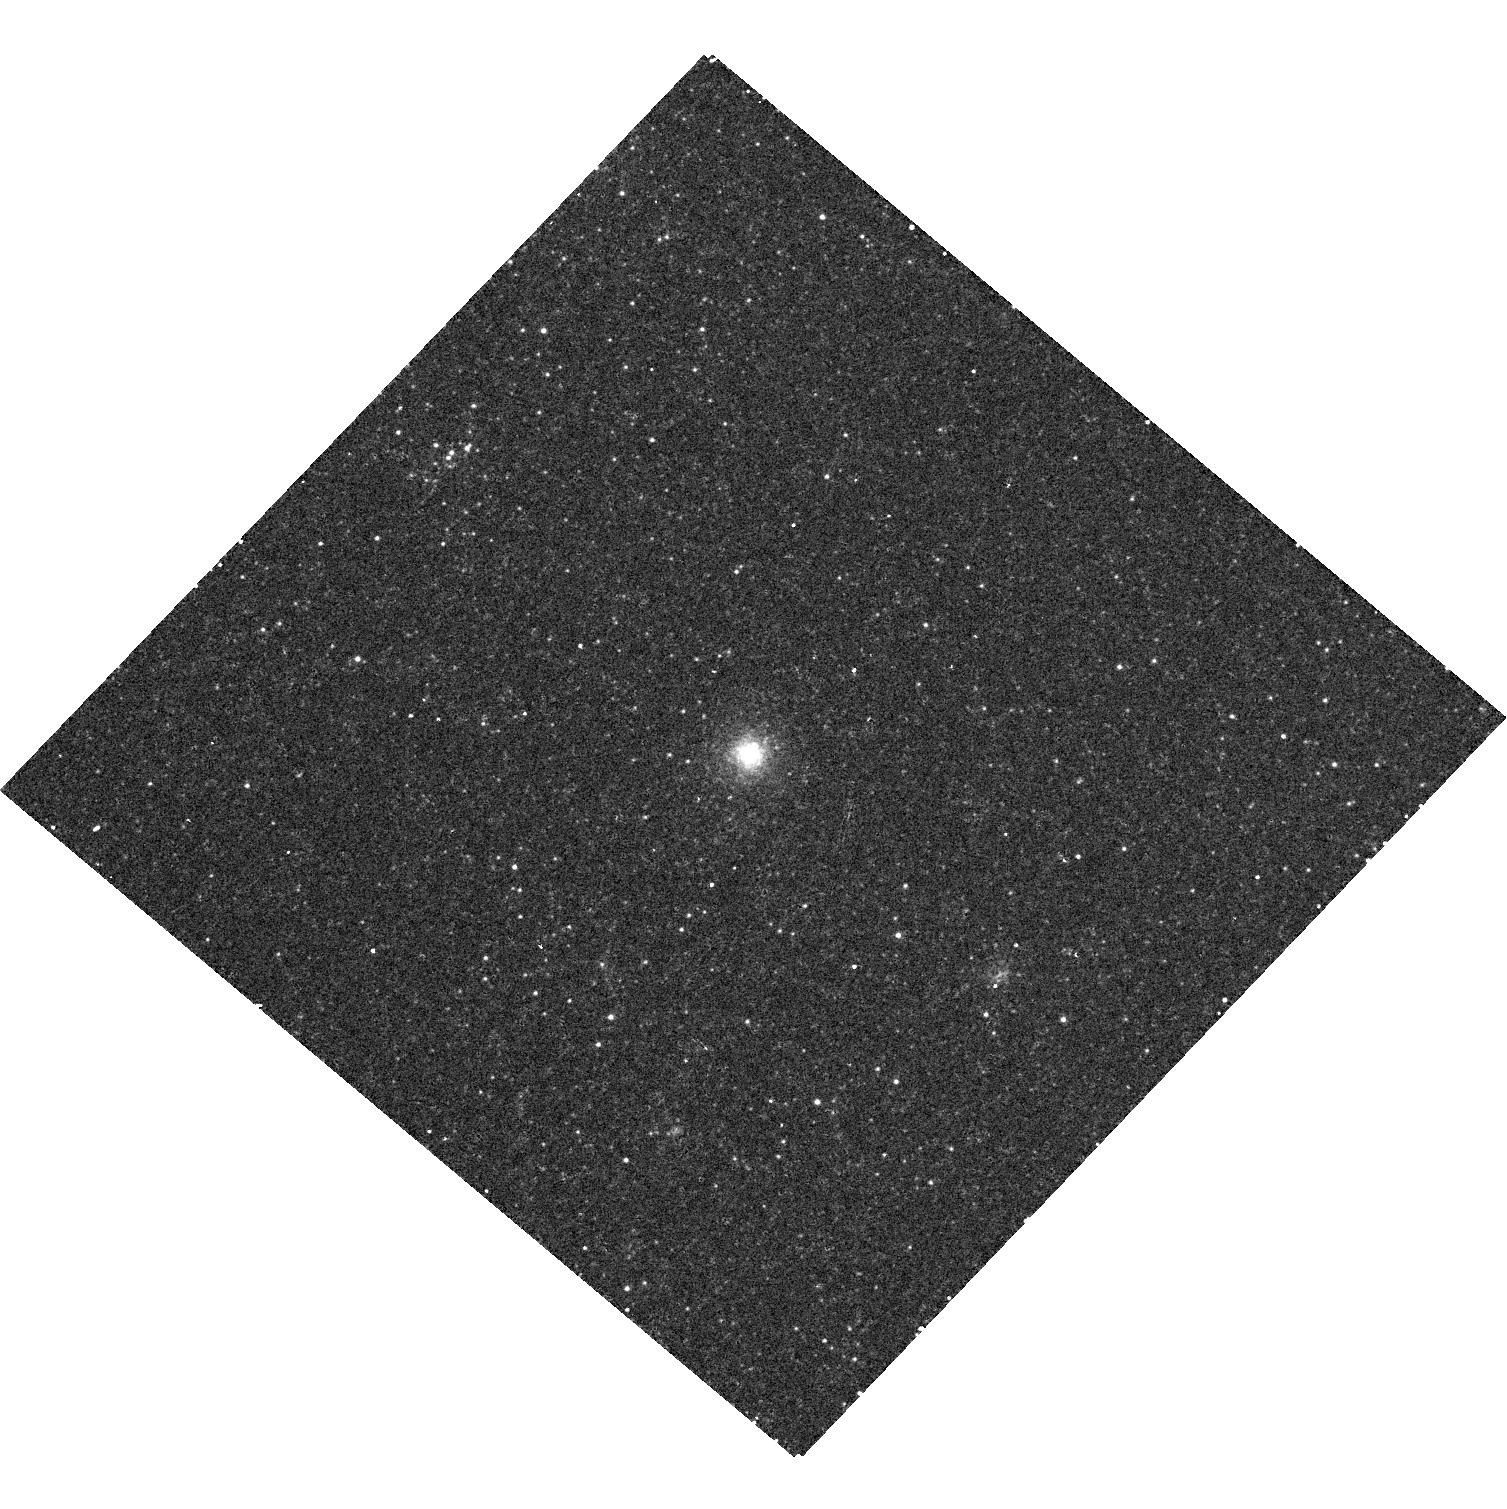
Target: M33-R12
Instrument: WFC3/UVIS
Filter: F502N
Exposure: 10 min
Observation ID: hst_11714_84_wfc3_uvis_f502n_ib7784

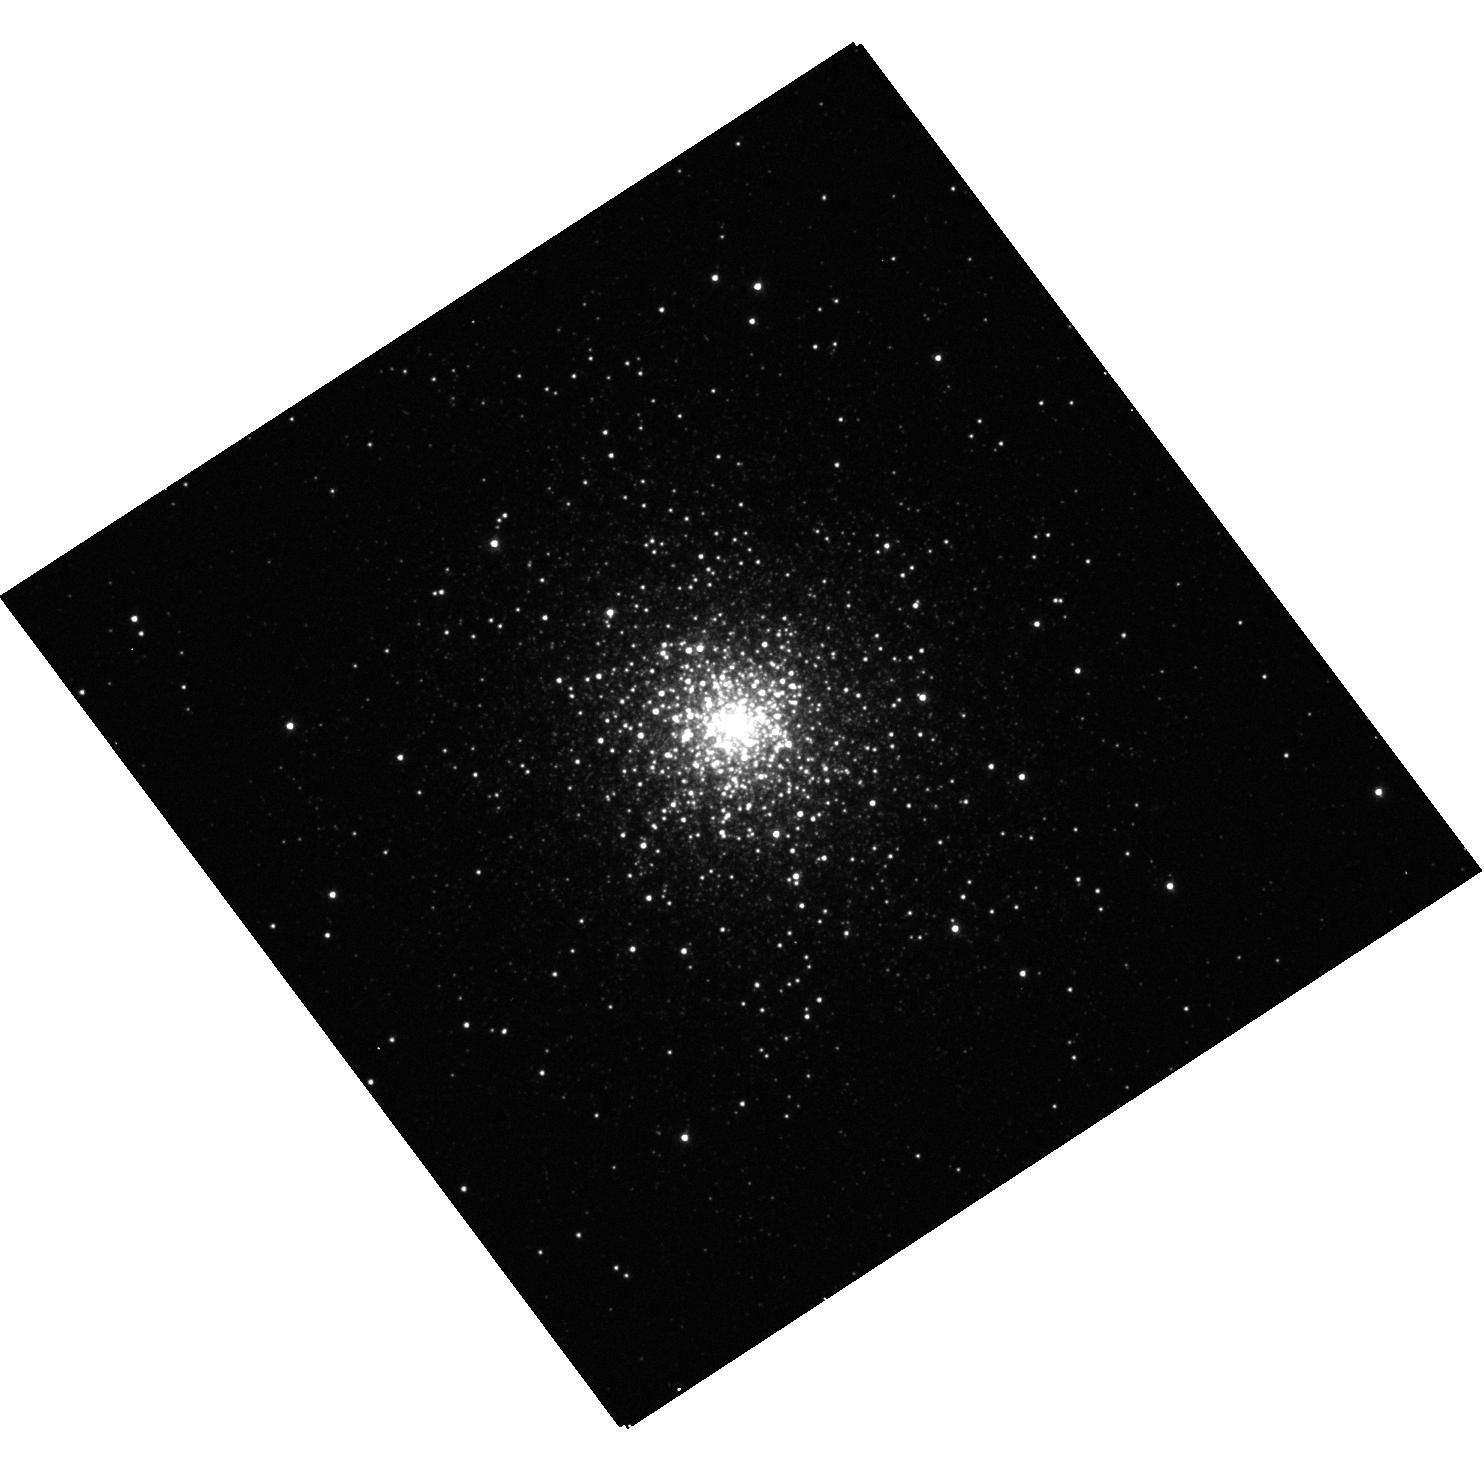
Target: NGC1049
Instrument: WFC3/UVIS
Filter: F555W
Exposure: 2 min
Observation ID: hst_11714_0b_wfc3_uvis_f555w_ib770b

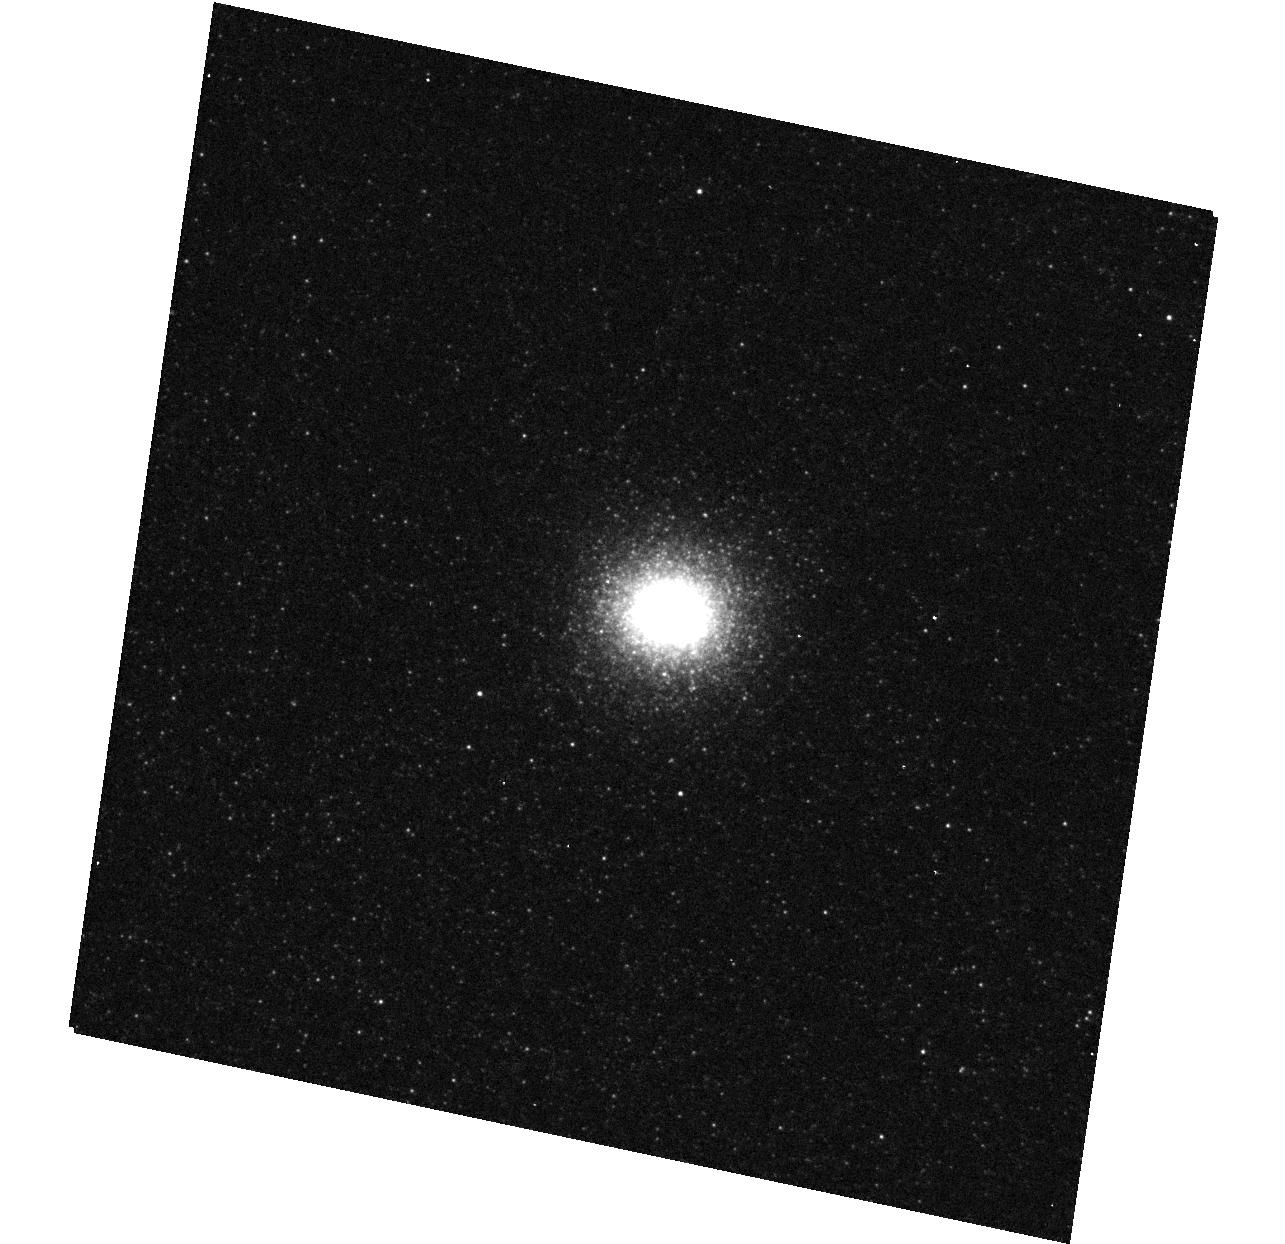
Target: M31-B023
Instrument: WFC3/UVIS
Filter: F555W
Exposure: 2 min
Observation ID: hst_11714_01_wfc3_uvis_f555w_ib7701

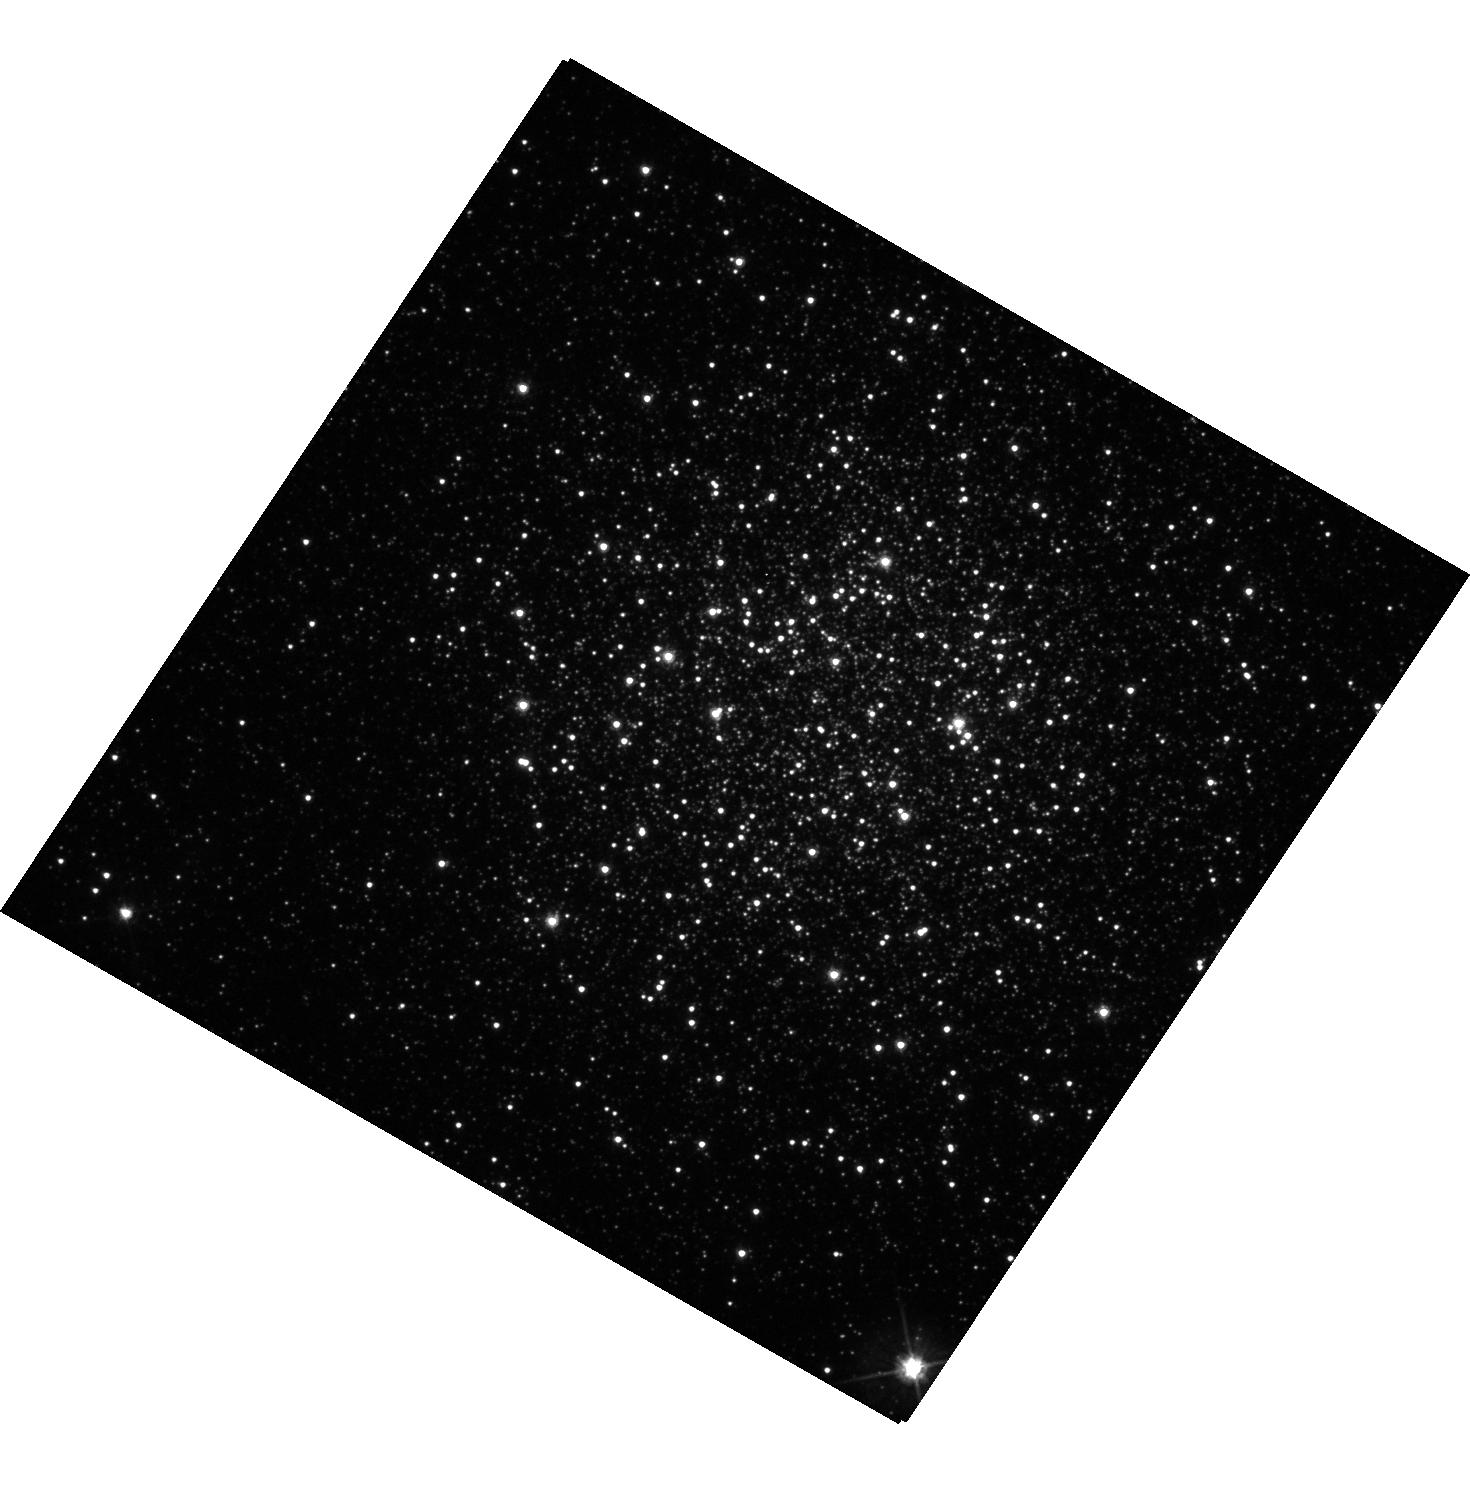
Target: NGC1466
Instrument: WFC3/UVIS
Filter: F555W
Exposure: 2 min
Observation ID: hst_11714_88_wfc3_uvis_f555w_ib7788

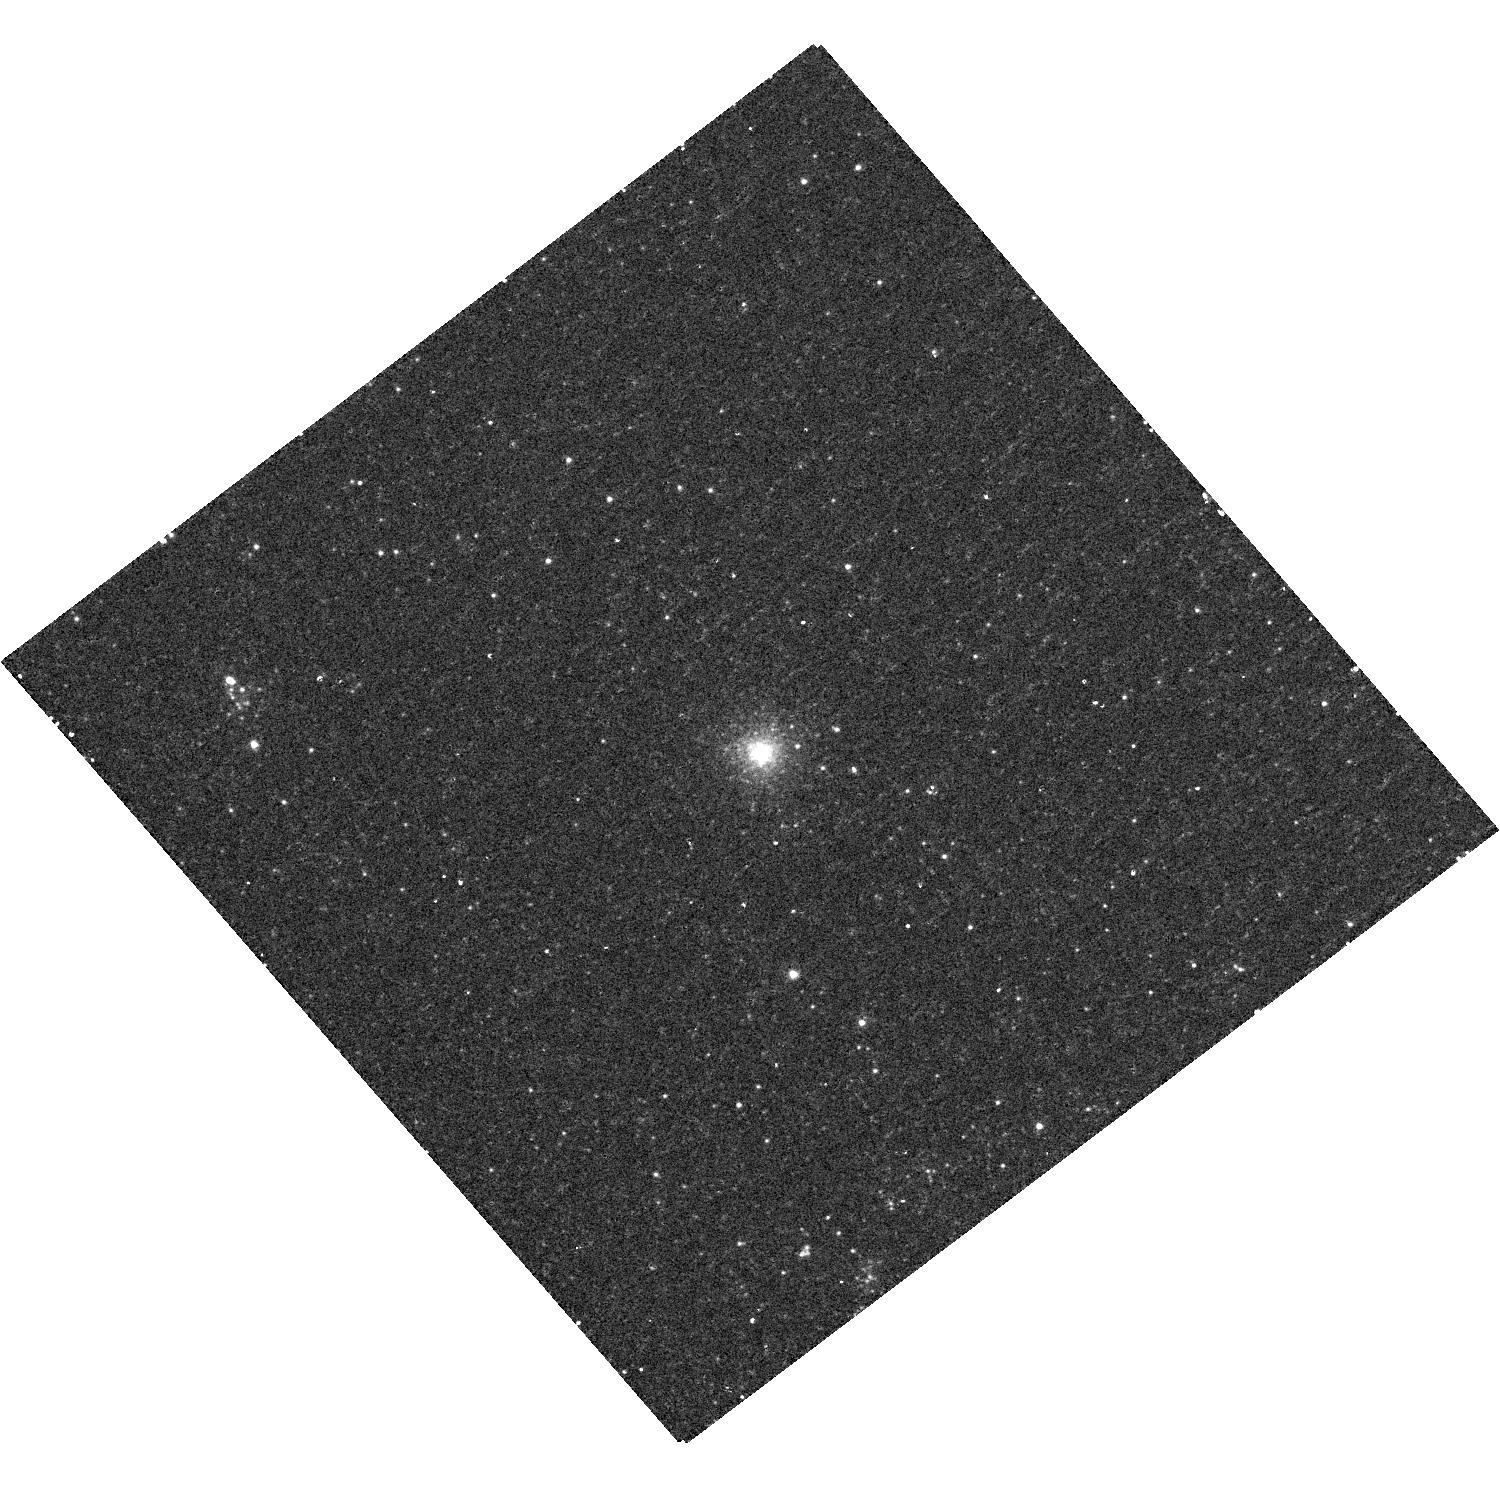
Target: M33-MKK33
Instrument: WFC3/UVIS
Filter: F502N
Exposure: 10 min
Observation ID: hst_11714_86_wfc3_uvis_f502n_ib7786

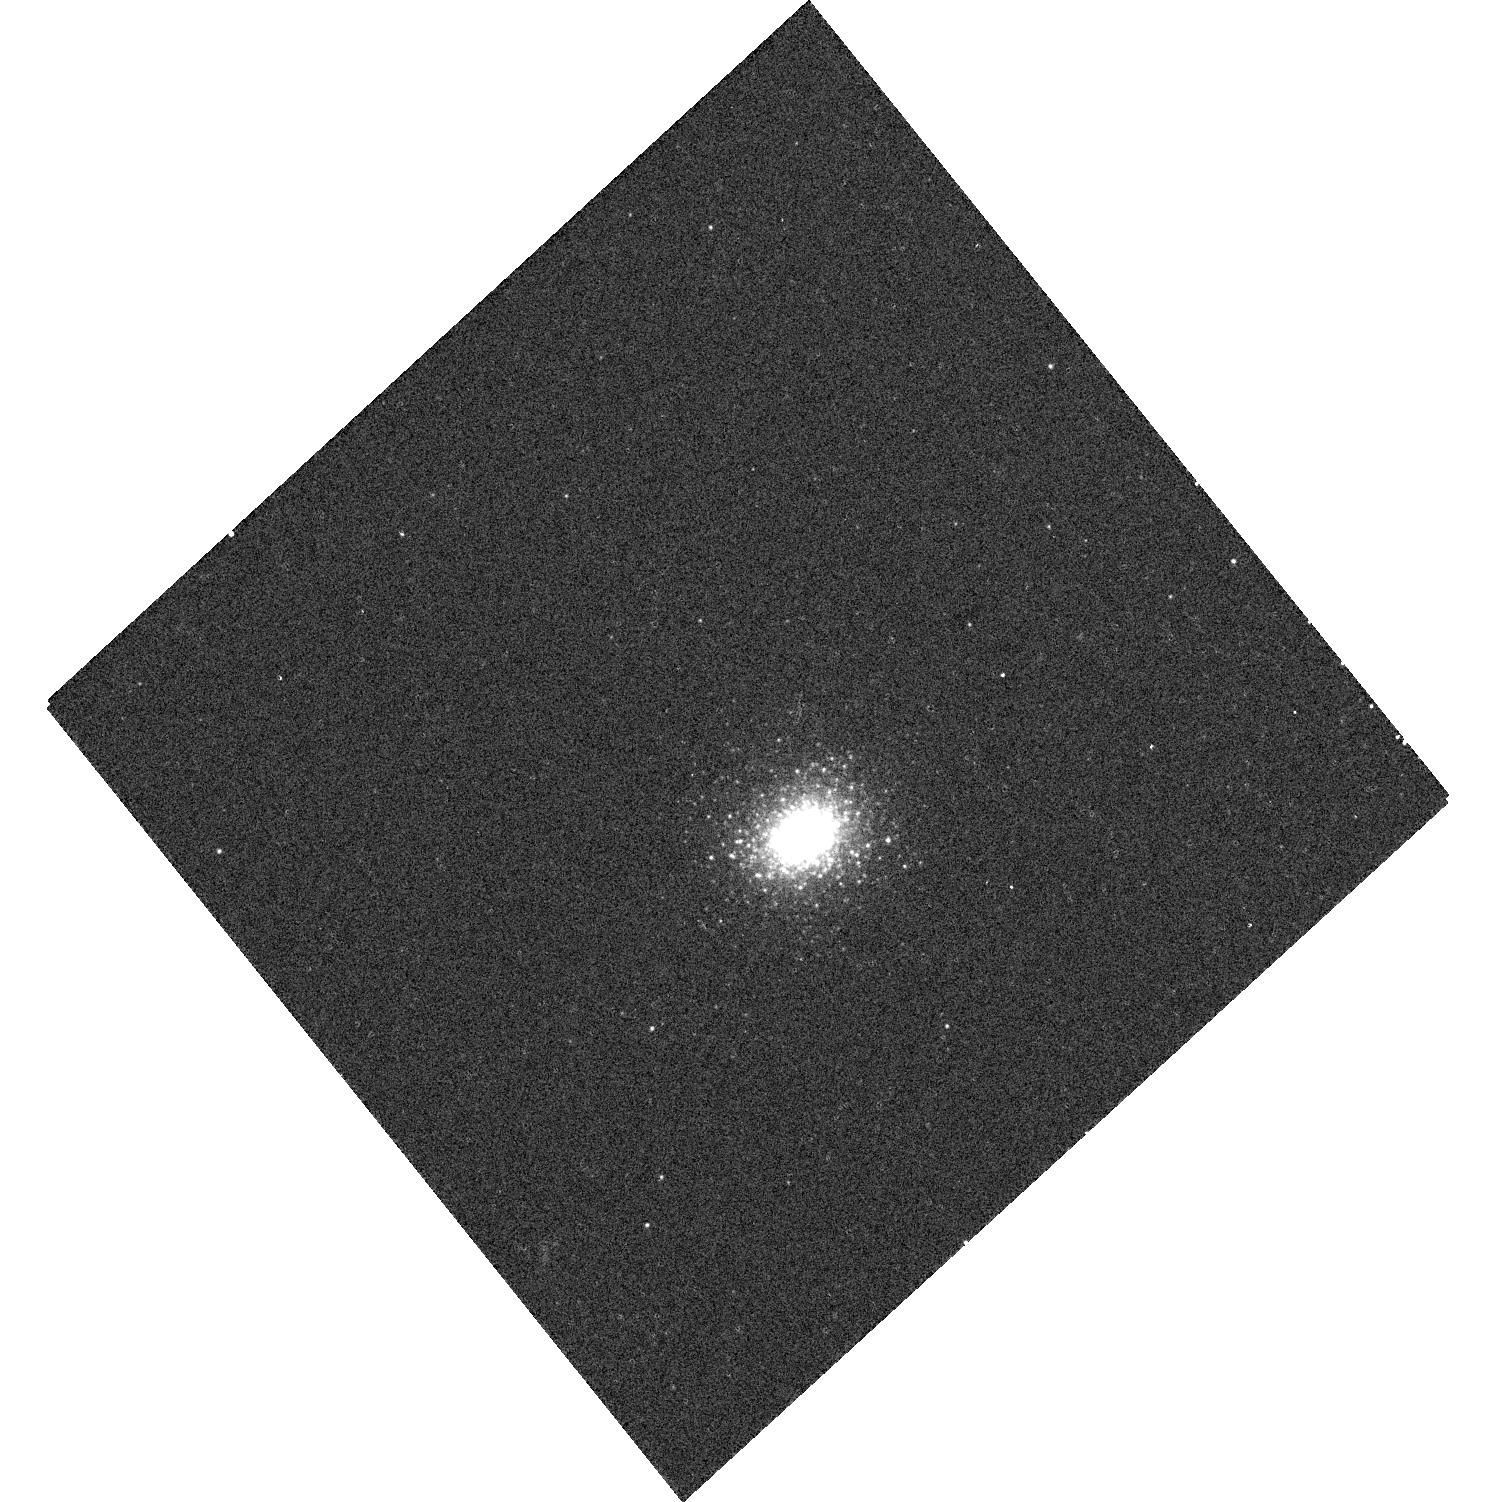
Target: M31-B384
Instrument: WFC3/UVIS
Filter: F555W
Exposure: 2 min
Observation ID: hst_11714_35_wfc3_uvis_f555w_ib7735

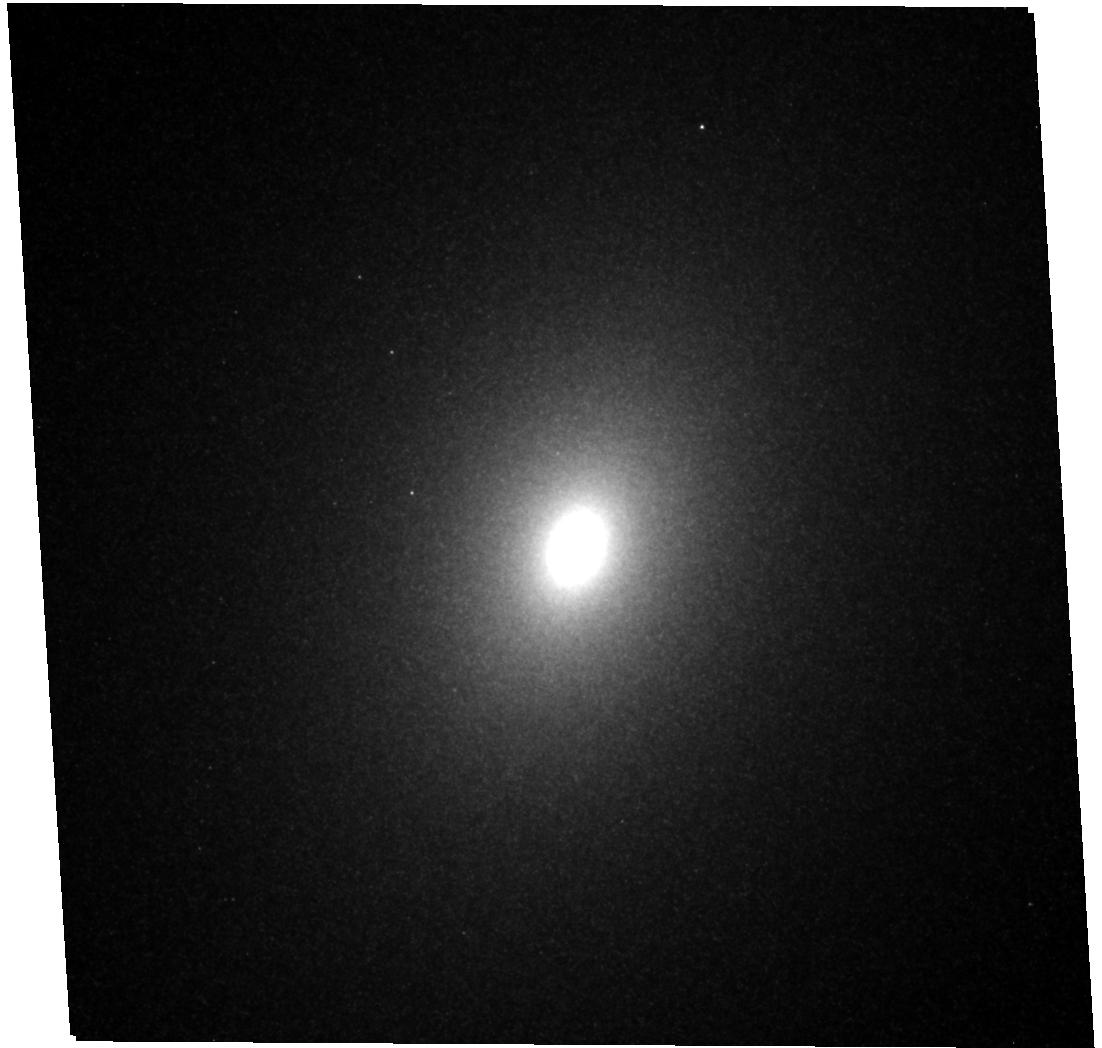
Target: M32-NUCLEUS
Instrument: WFC3/UVIS
Filter: F555W
Exposure: 2 min
Observation ID: hst_11714_95_wfc3_uvis_f555w_ib7795

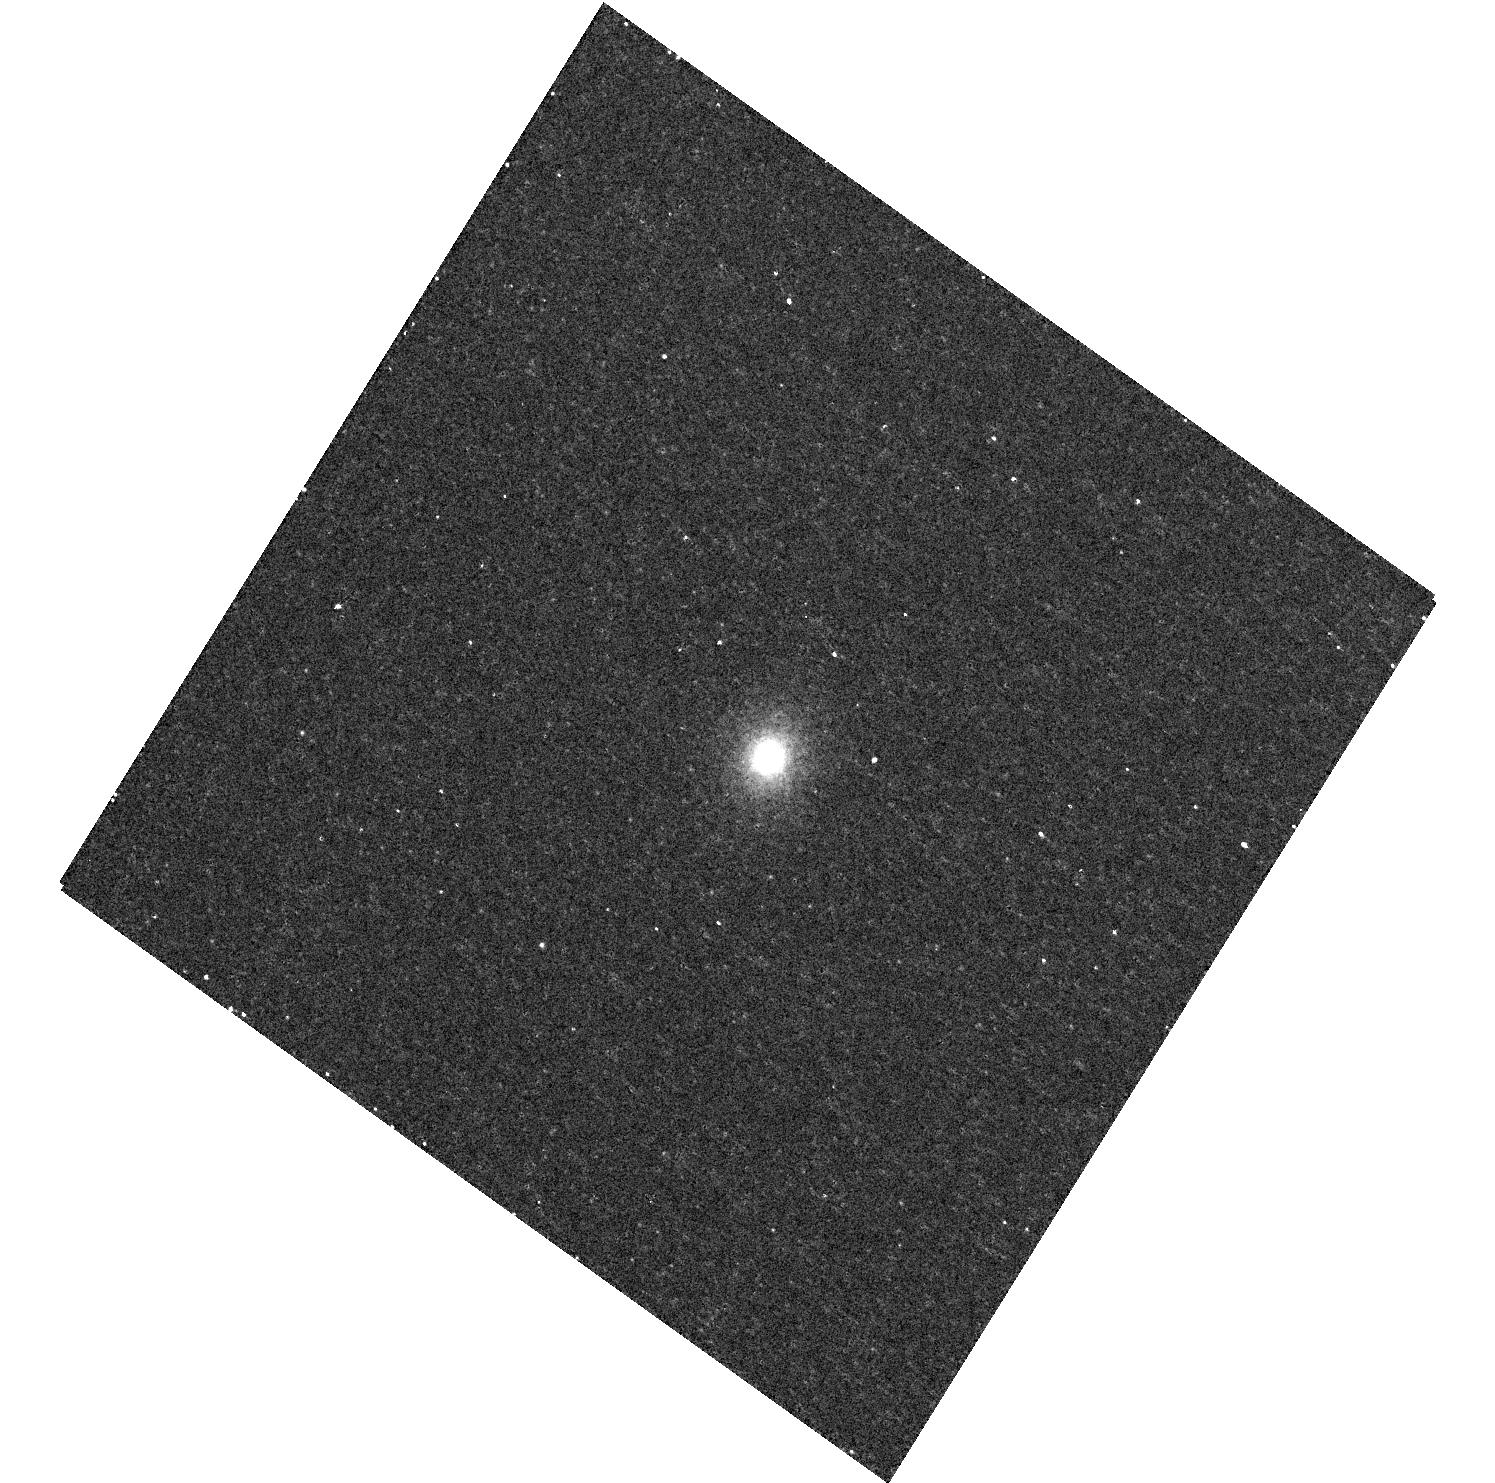
Target: M31-B171
Instrument: WFC3/UVIS
Filter: F502N
Exposure: 10 min
Observation ID: hst_11714_17_wfc3_uvis_f502n_ib7717

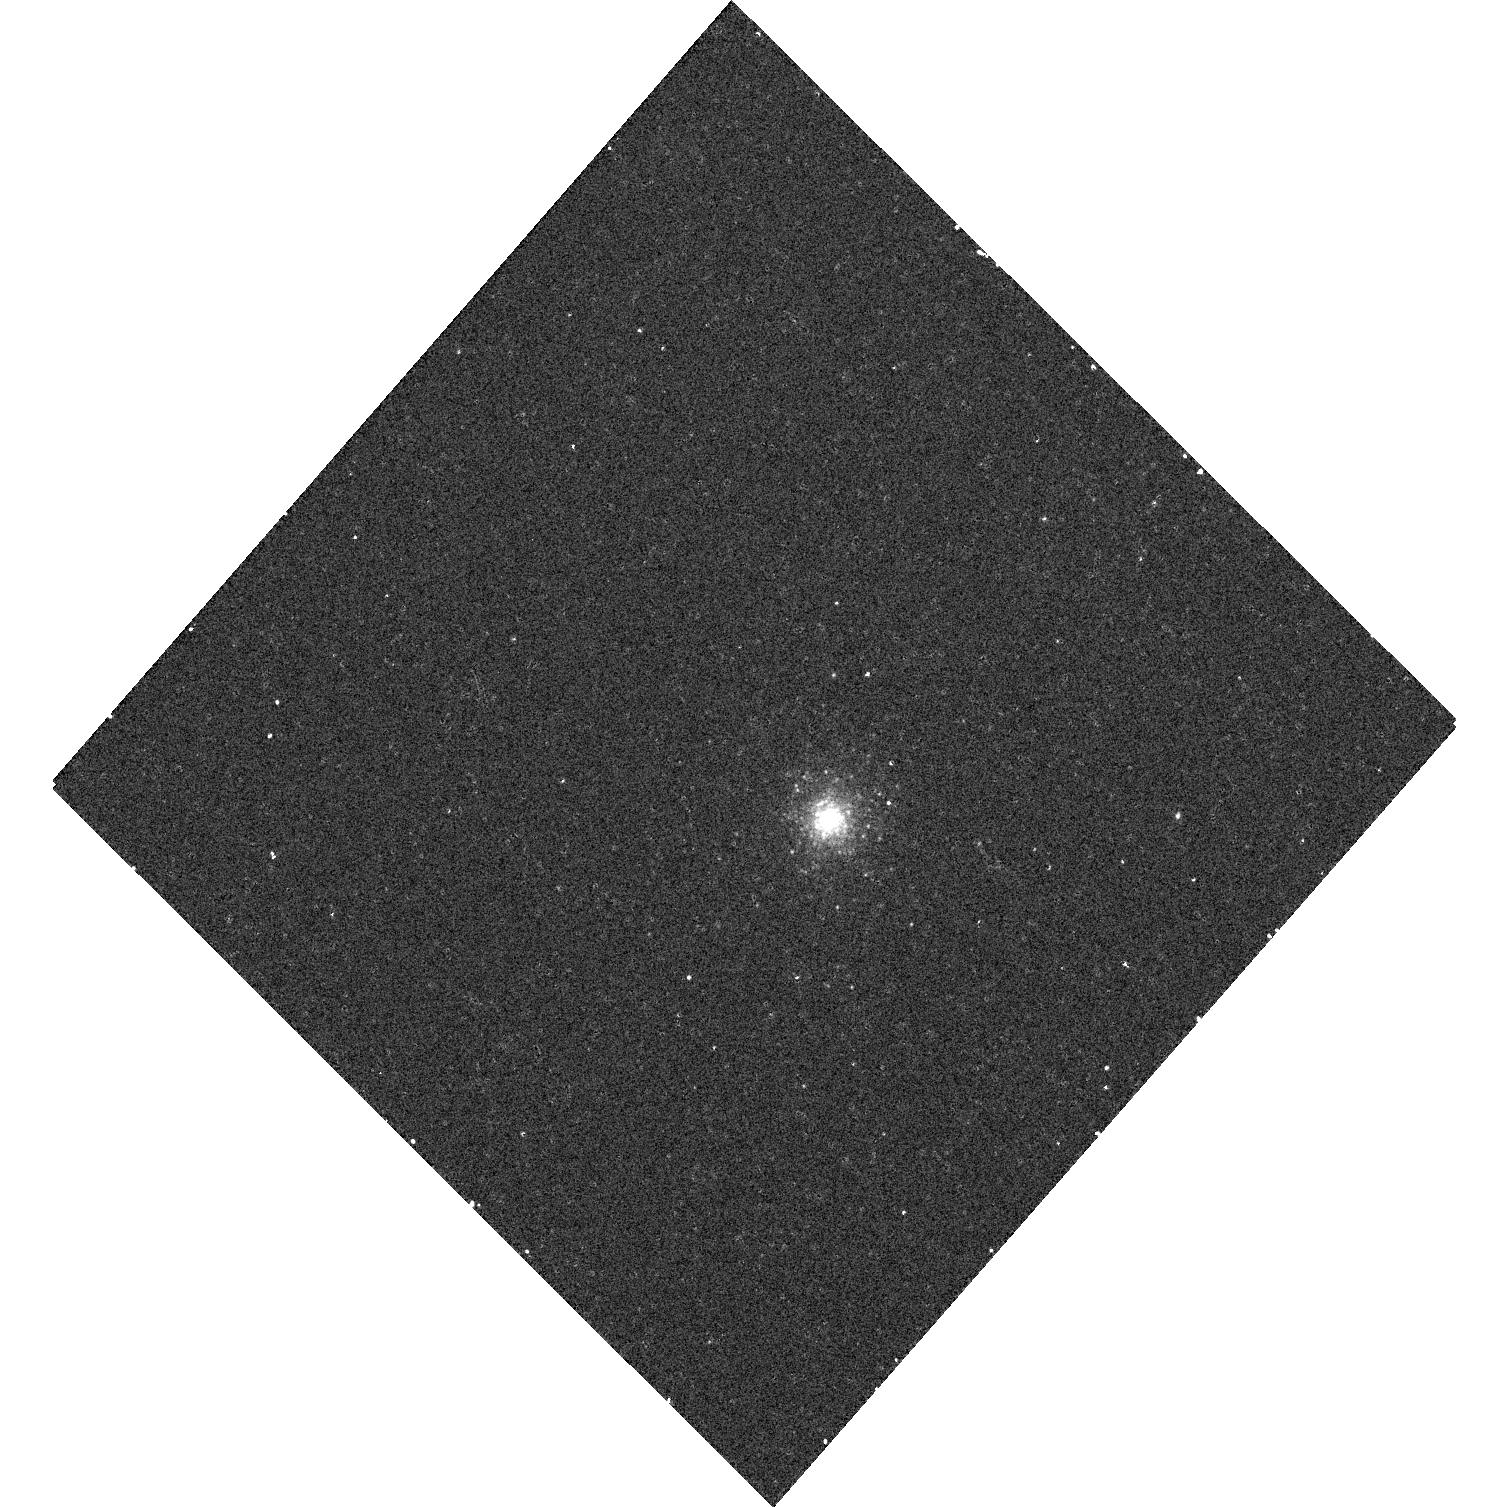
Target: M31-MCGC1
Instrument: WFC3/UVIS
Filter: F502N
Exposure: 10 min
Observation ID: hst_11714_55_wfc3_uvis_f502n_ib7755

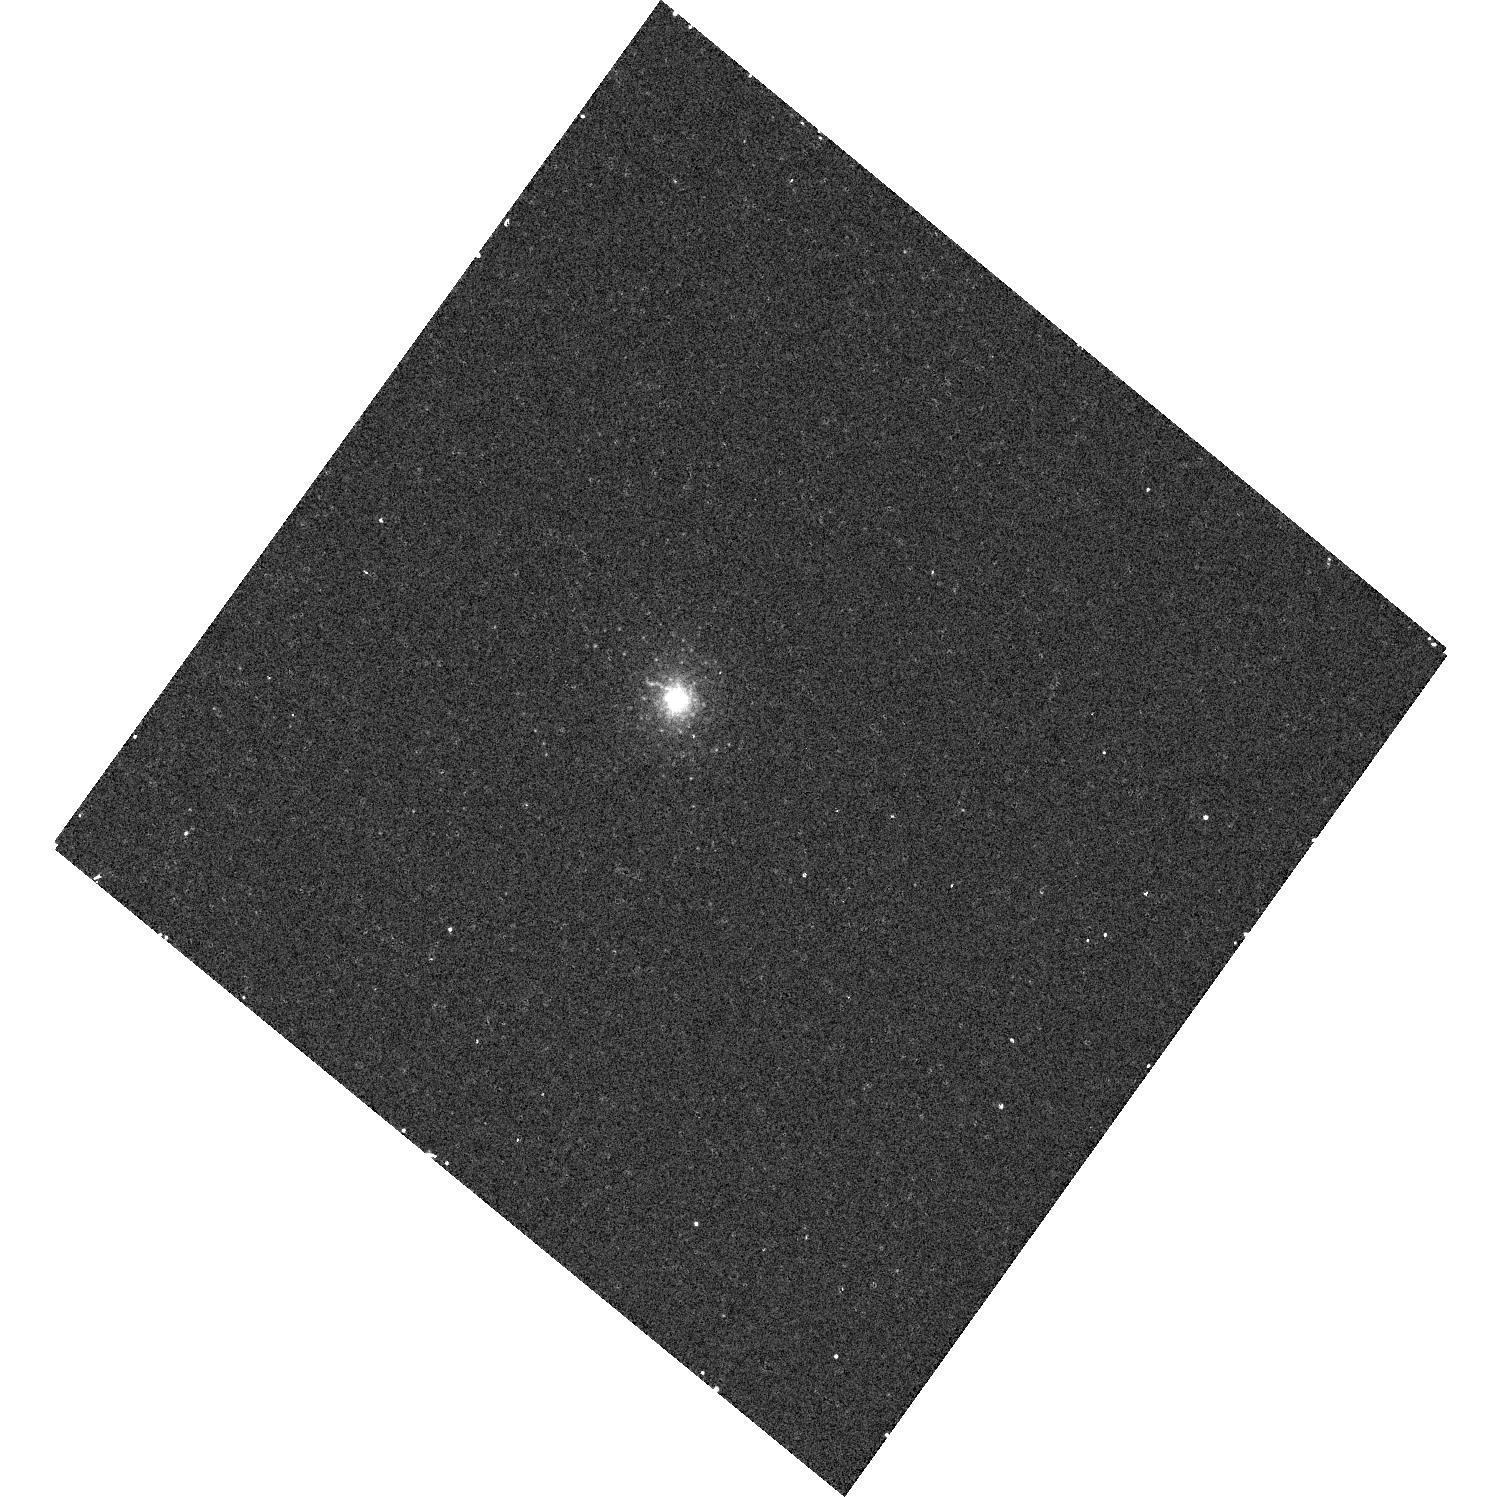
Target: WLM-1
Instrument: WFC3/UVIS
Filter: F502N
Exposure: 10 min
Observation ID: hst_11714_87_wfc3_uvis_f502n_ib7787

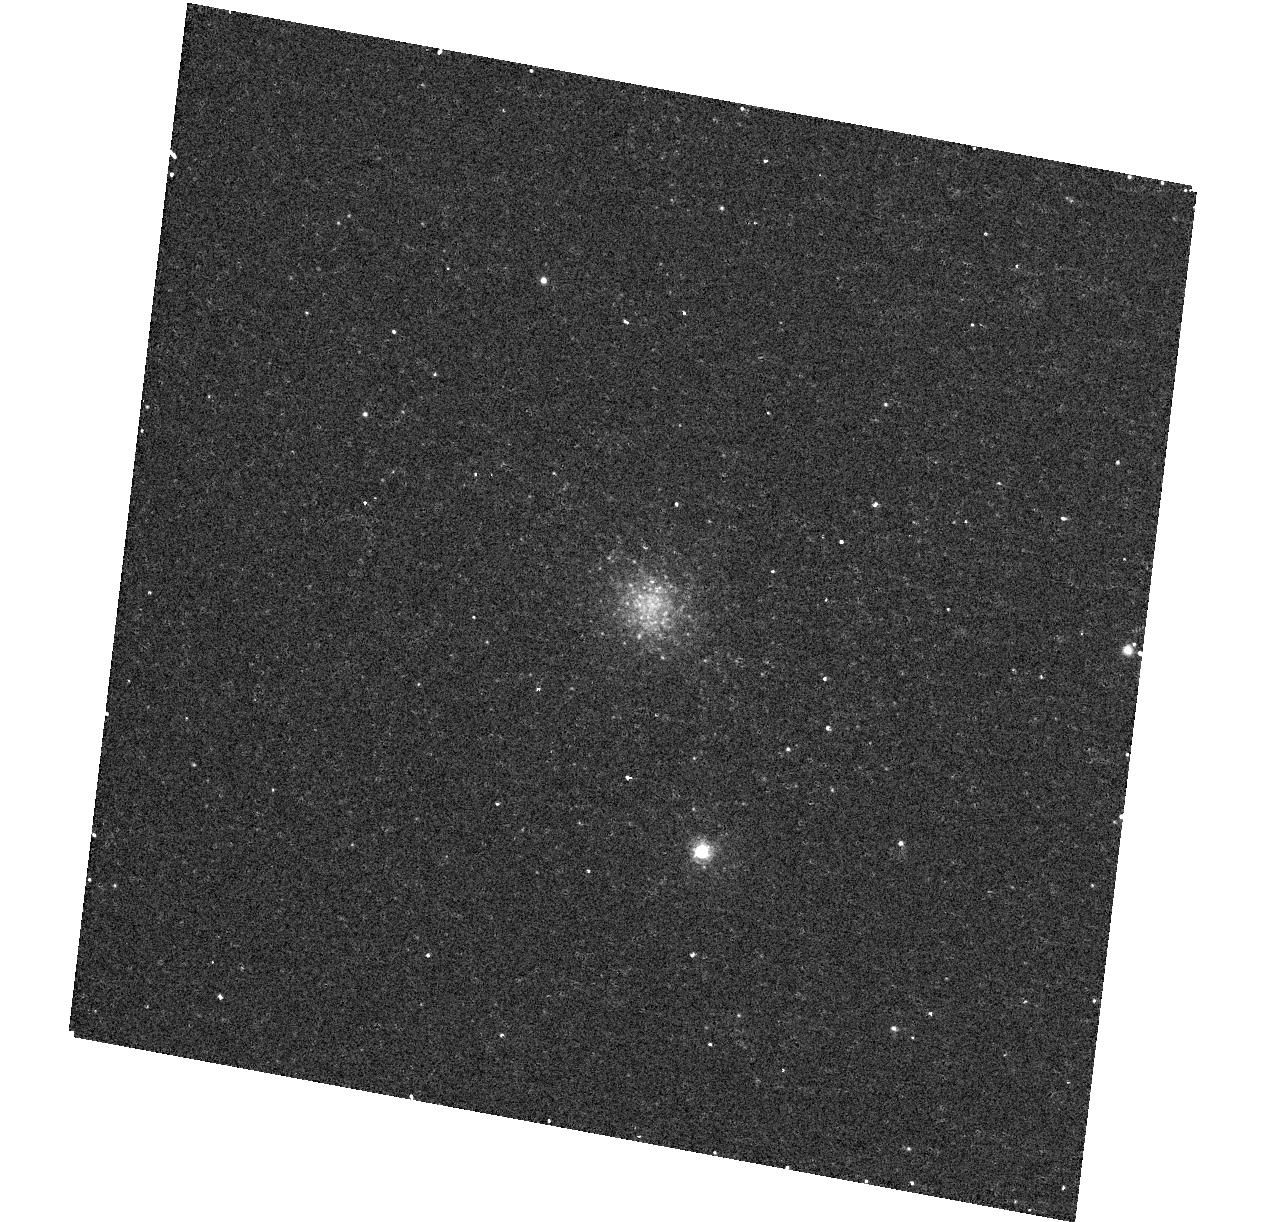
Target: M31-B366
Instrument: WFC3/UVIS
Filter: F502N
Exposure: 10 min
Observation ID: hst_11714_52_wfc3_uvis_f502n_ib7752

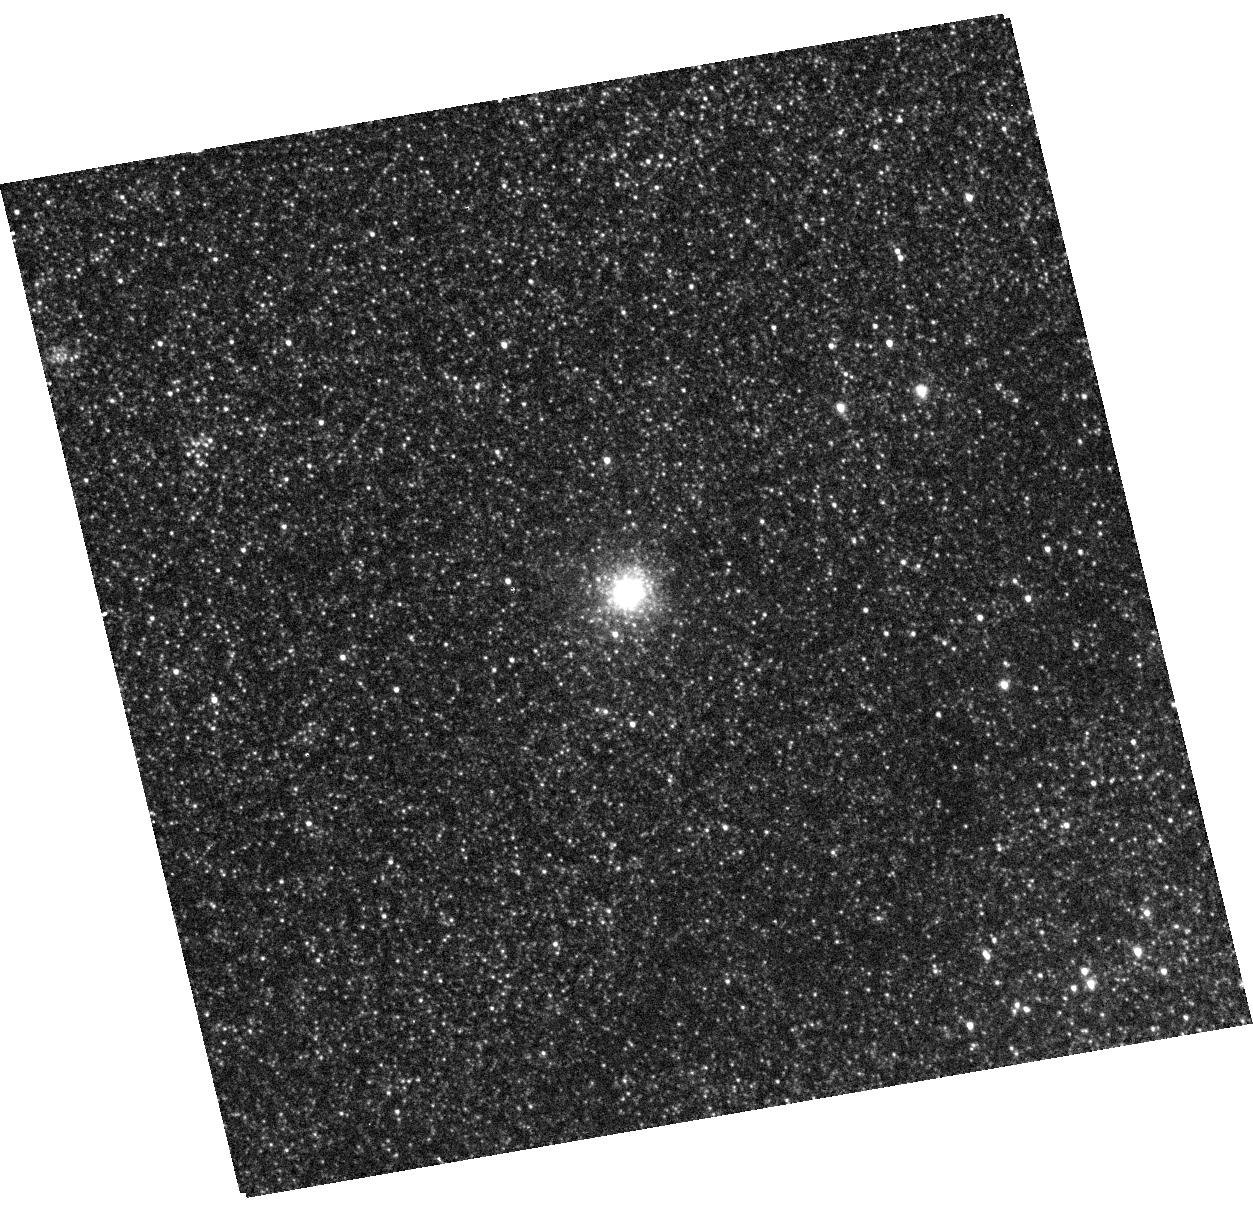
Target: M33-R14
Instrument: WFC3/UVIS
Filter: F555W
Exposure: 2 min
Observation ID: hst_11714_83_wfc3_uvis_f555w_ib7783

Snapshot Survey for Planetary Nebulae in Local Group Globular Clusters (PI: Bond, Howard E.)

Planetary nebulae (PNe) in globular clusters (GCs) raise a number of interesting issues related to stellar and galactic evolution. The number of PNe known in Milky Way GCs, four, is surprisingly low if one assumes that all stars pass through a PN stage. However, it is likely that the remnants of stars now evolving in Galactic GCs leave the AGB so slowly that any ejected nebula dissipates long before the star becomes hot enough to ionize it. Thus there should not be ANY PNe in Milky Way GCs--but there are four! It has been suggested that these PNe are the result of mergers of binary stars within GCs, i.e., that they are descendants of blue stragglers. The frequency of occurrence of PNe in external galaxies poses more questions, because it shows a range of almost an order of magnitude. I propose a Snapshot survey aimed at discovering PNe in the GC systems of Local Group galaxies outside the Milky Way. These clusters, some of which may be much younger than their counterparts in our Galaxy, might contain many more PNe than those of our own galaxy. I will use the standard technique of emission-line and continuum imaging, which easily discloses PNe. This proposal continues a WFPC2 program started in Cycle 16, but with the more powerful WFC3. As a byproduct, the survey will also produce color-magnitude diagrams for numerous clusters for the first time, reaching down to the horizontal branch.